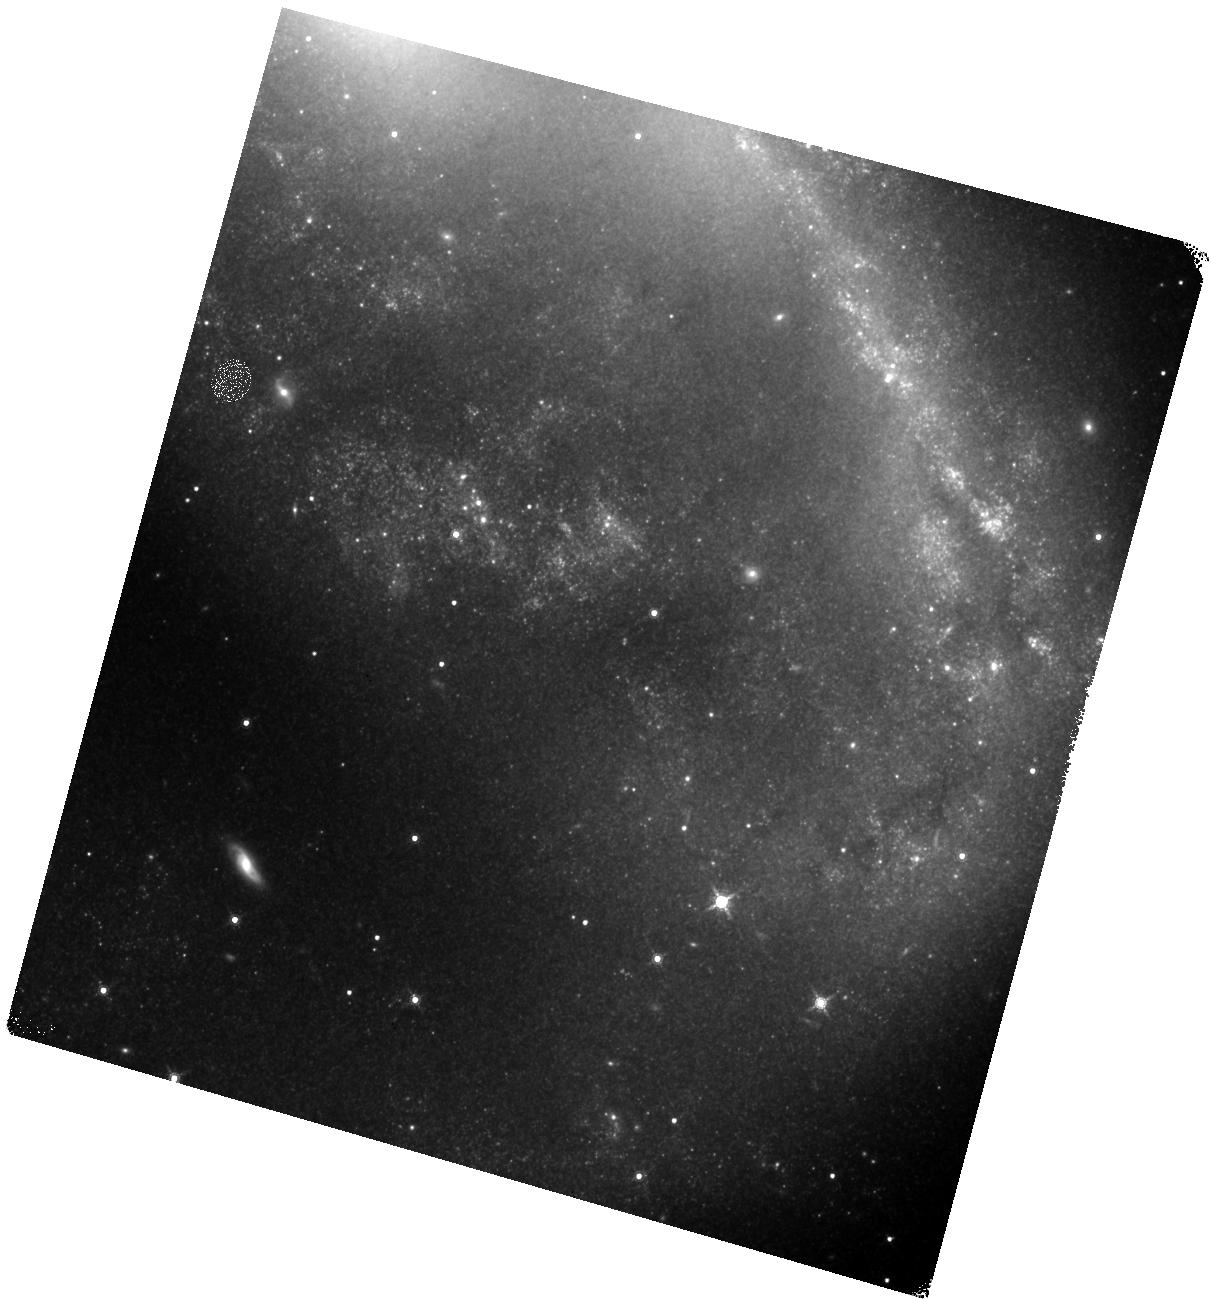
Target: NGC2442. Instrument: WFC3/IR. Filter: F160W. Exposure: 17 min. Observation ID: hst_13646_34_wfc3_ir_f160w_ick434

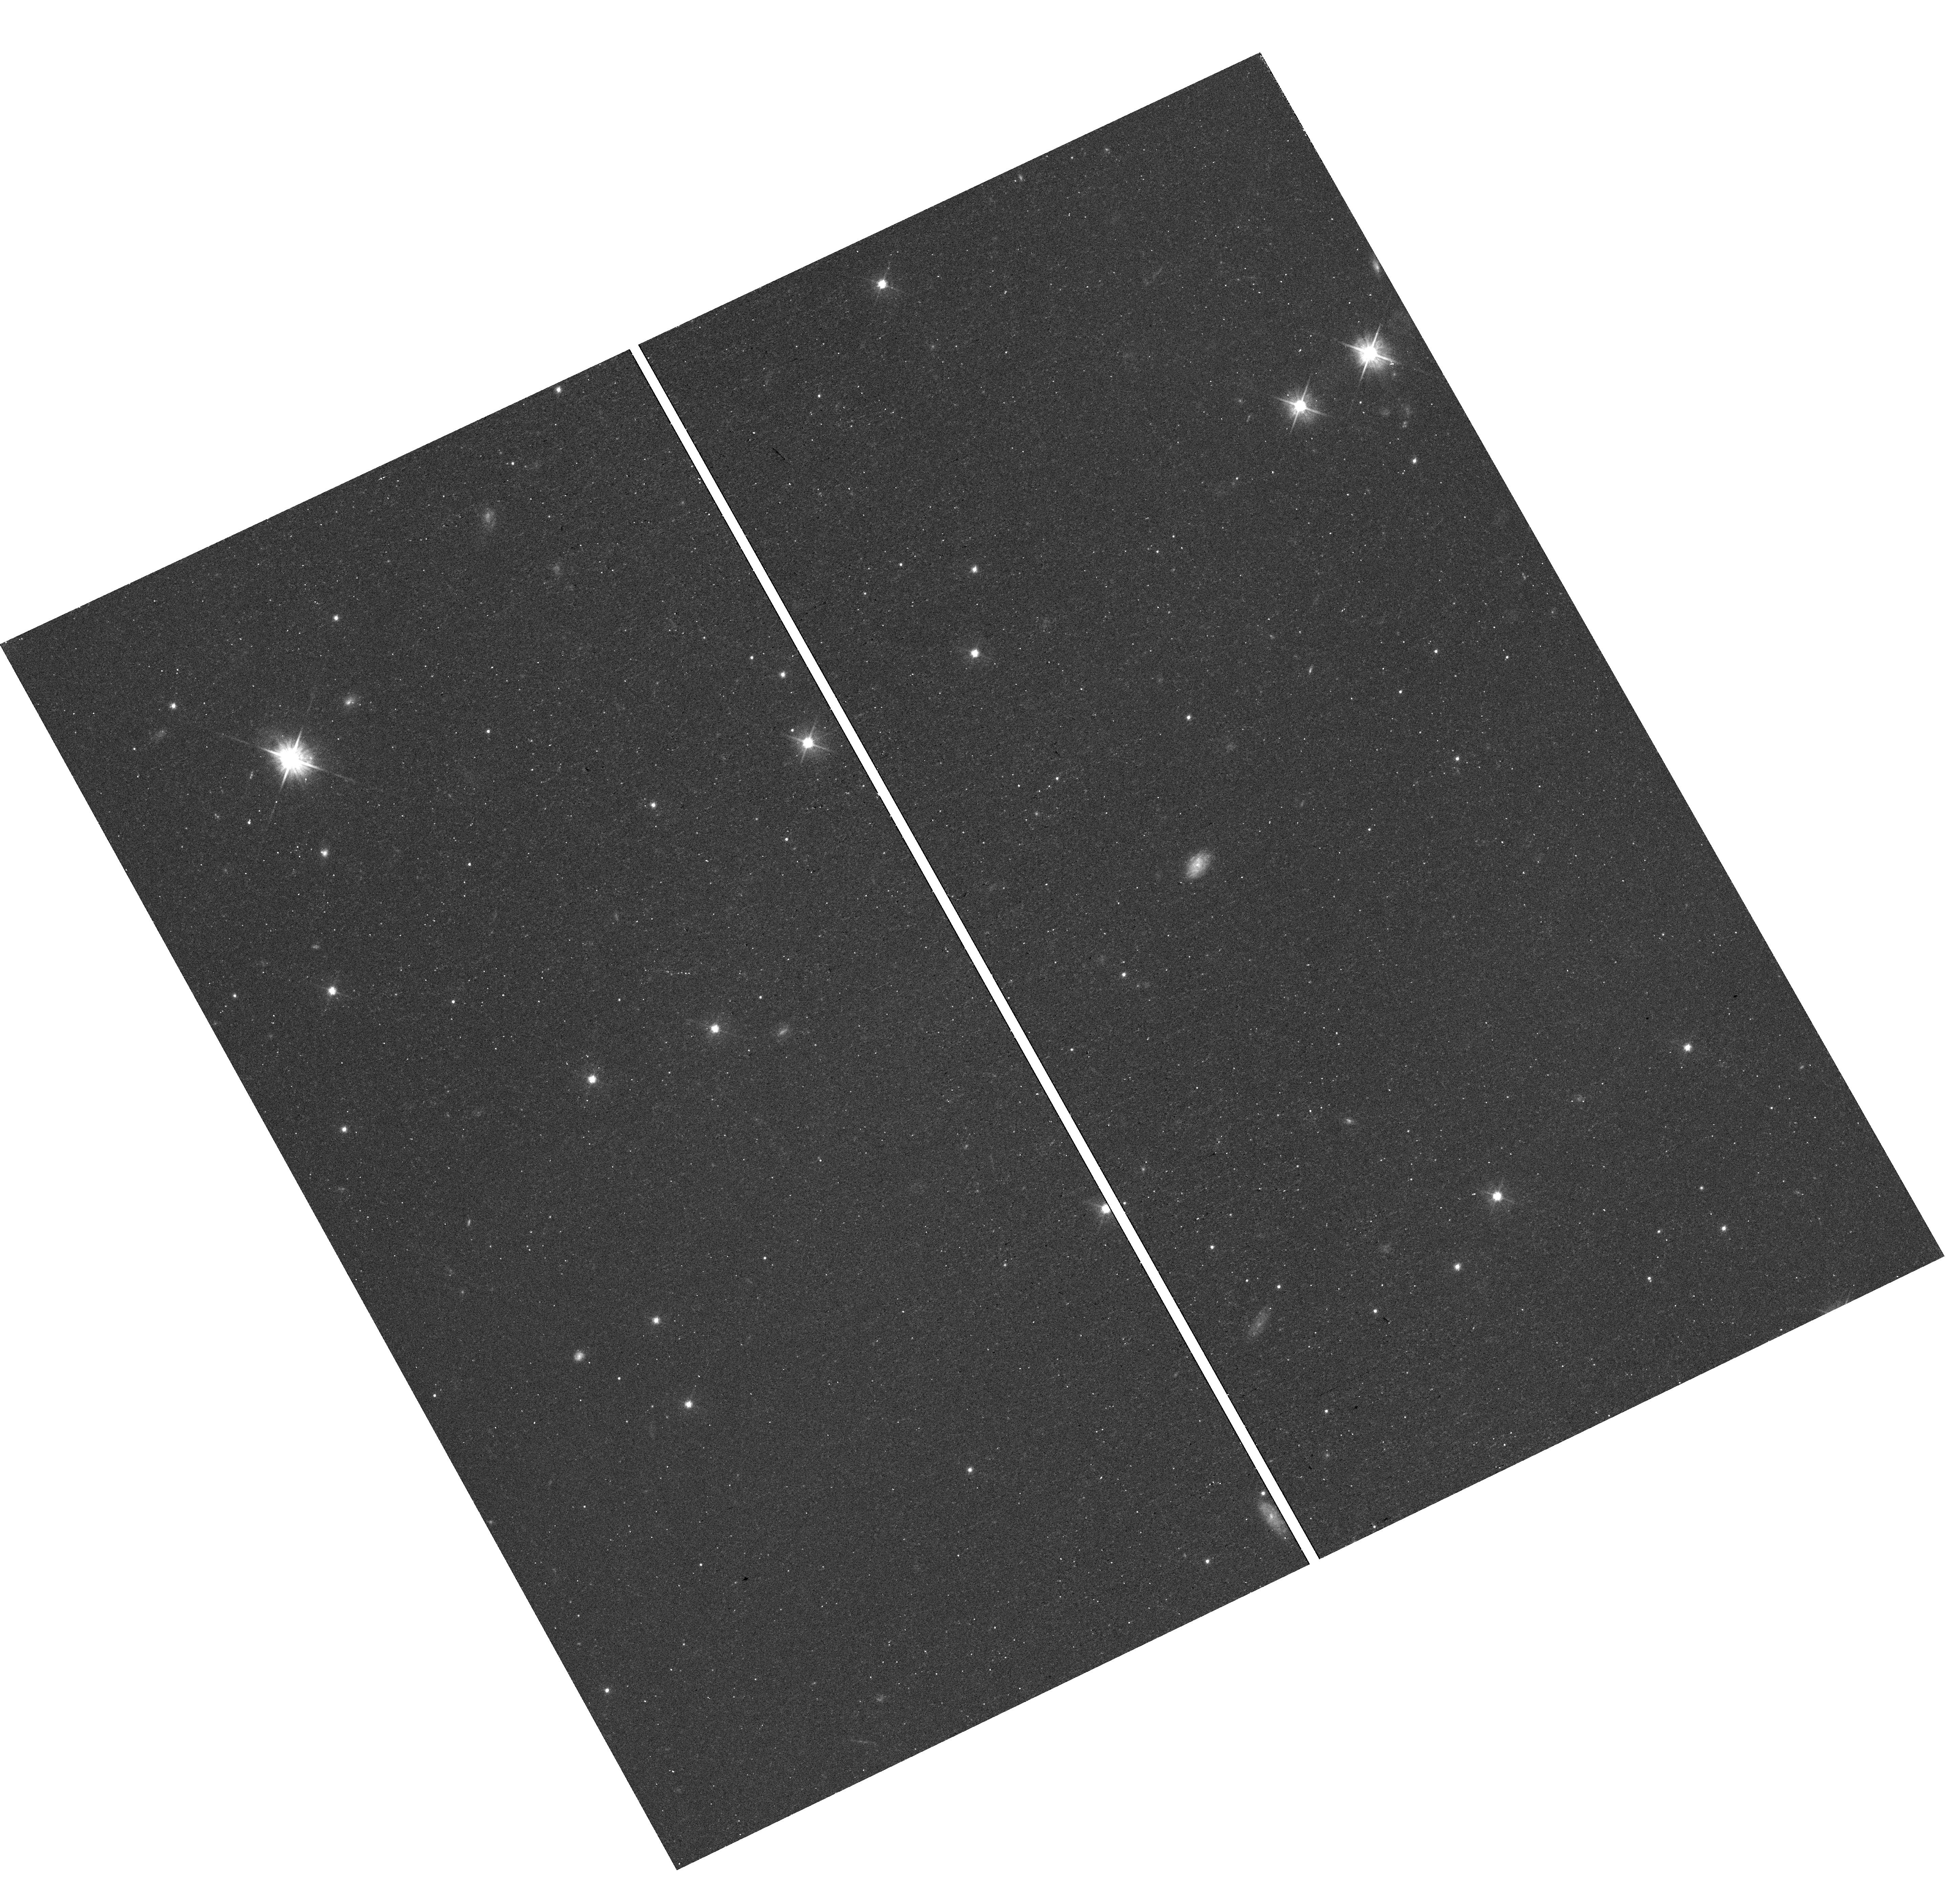
Target: field at RA 113.837°, Dec -69.470°. Instrument: WFC3/UVIS. Filter: F555W. Exposure: 16 min. Observation ID: hst_13646_20_wfc3_uvis_f555w_ick420

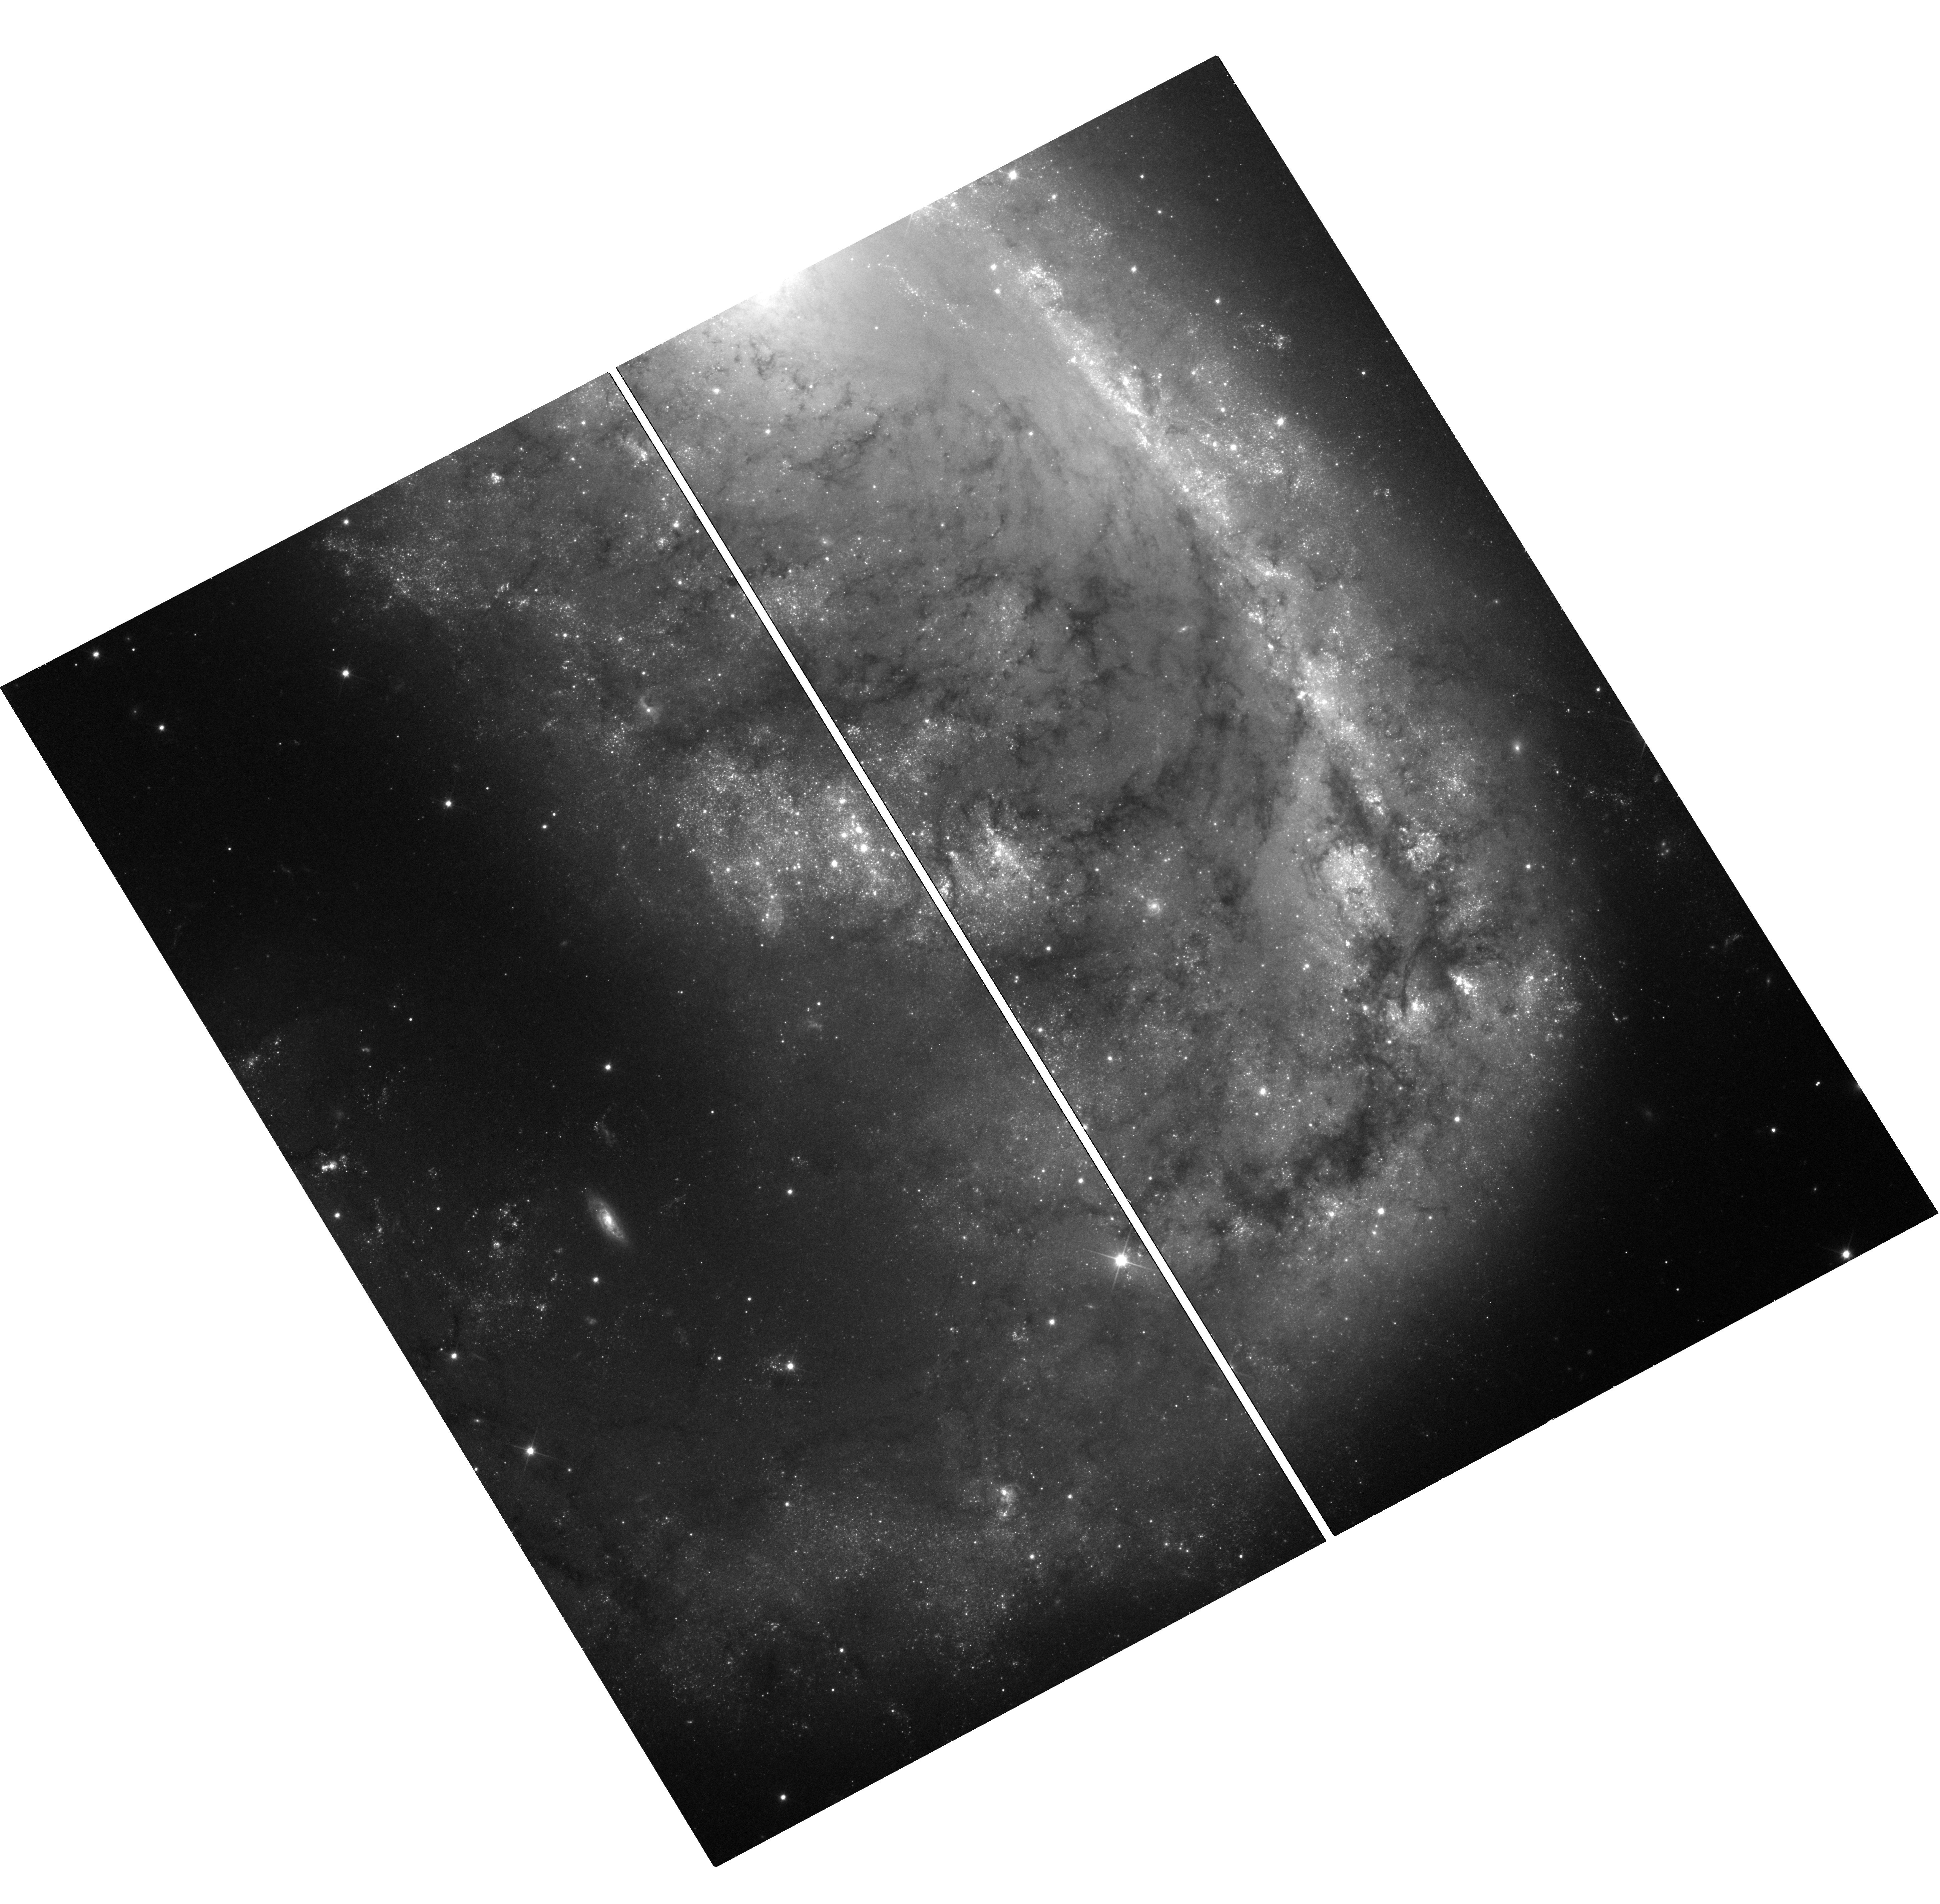
Target: NGC2442. Instrument: WFC3/UVIS. Filter: F350LP. Exposure: 21 min. Observation ID: hst_13646_40_wfc3_uvis_f350lp_ick440

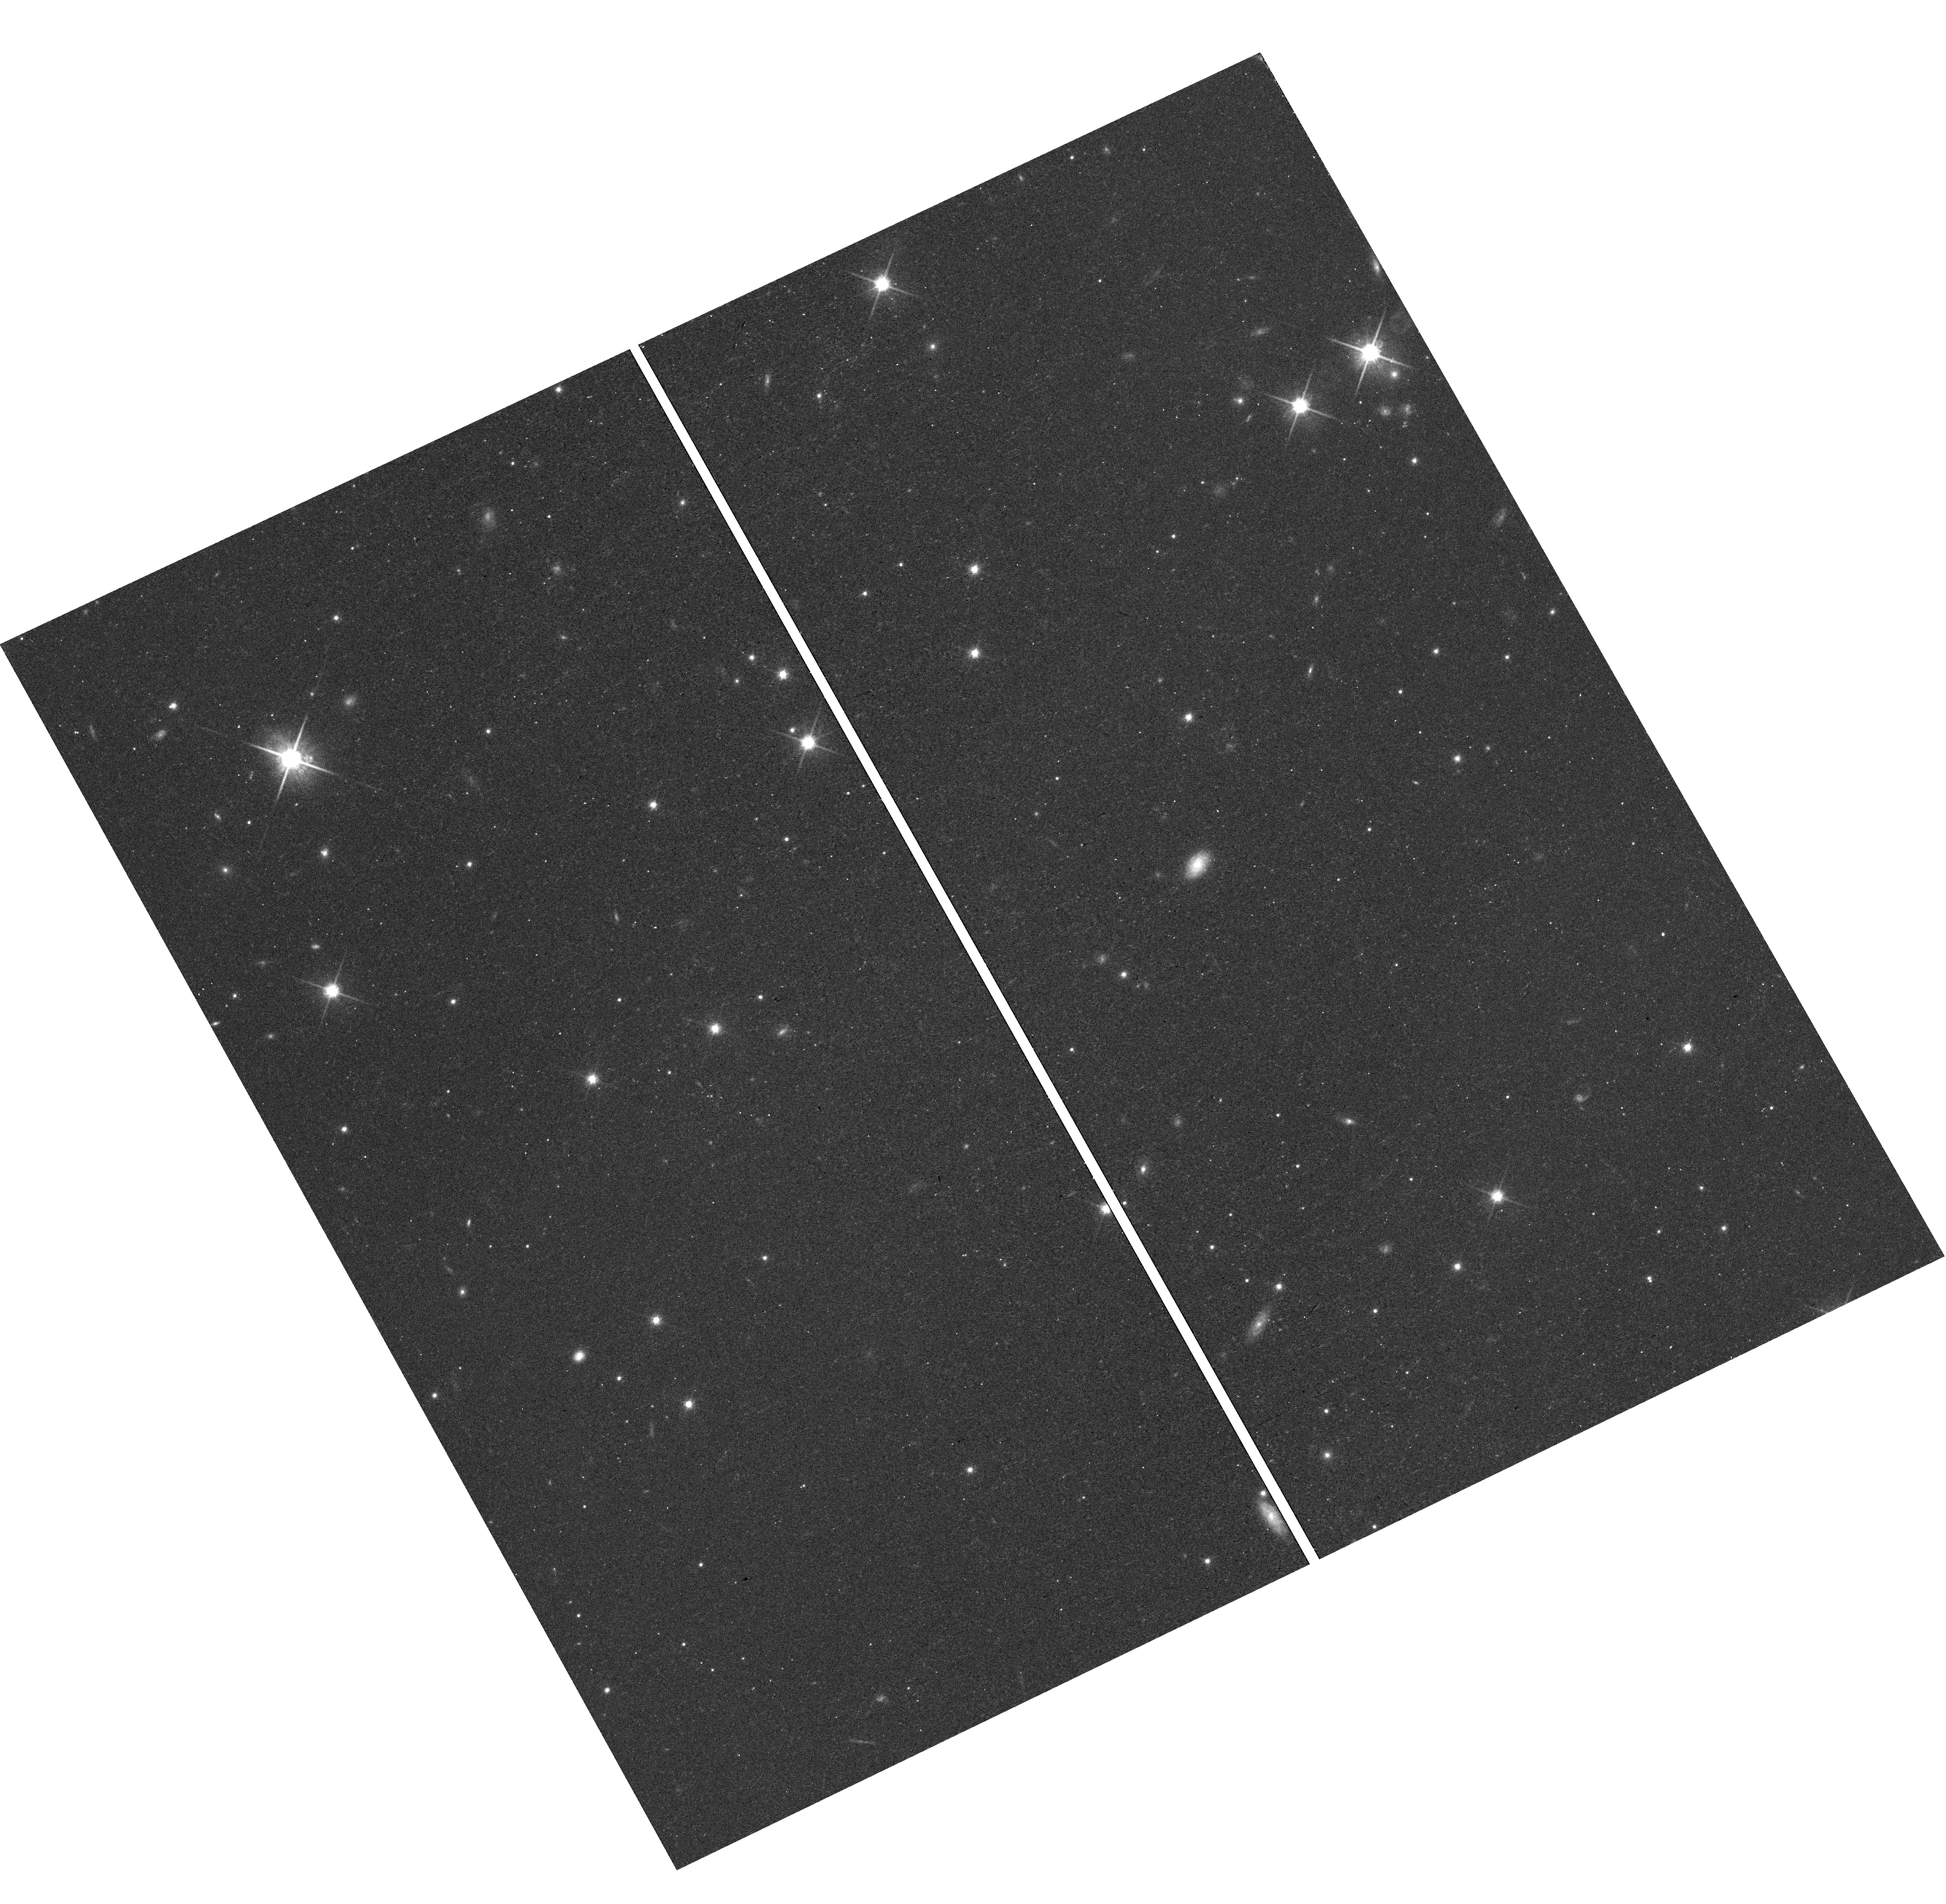
Target: field at RA 113.837°, Dec -69.470°. Instrument: WFC3/UVIS. Filter: F814W. Exposure: 16 min. Observation ID: hst_13646_20_wfc3_uvis_f814w_ick420

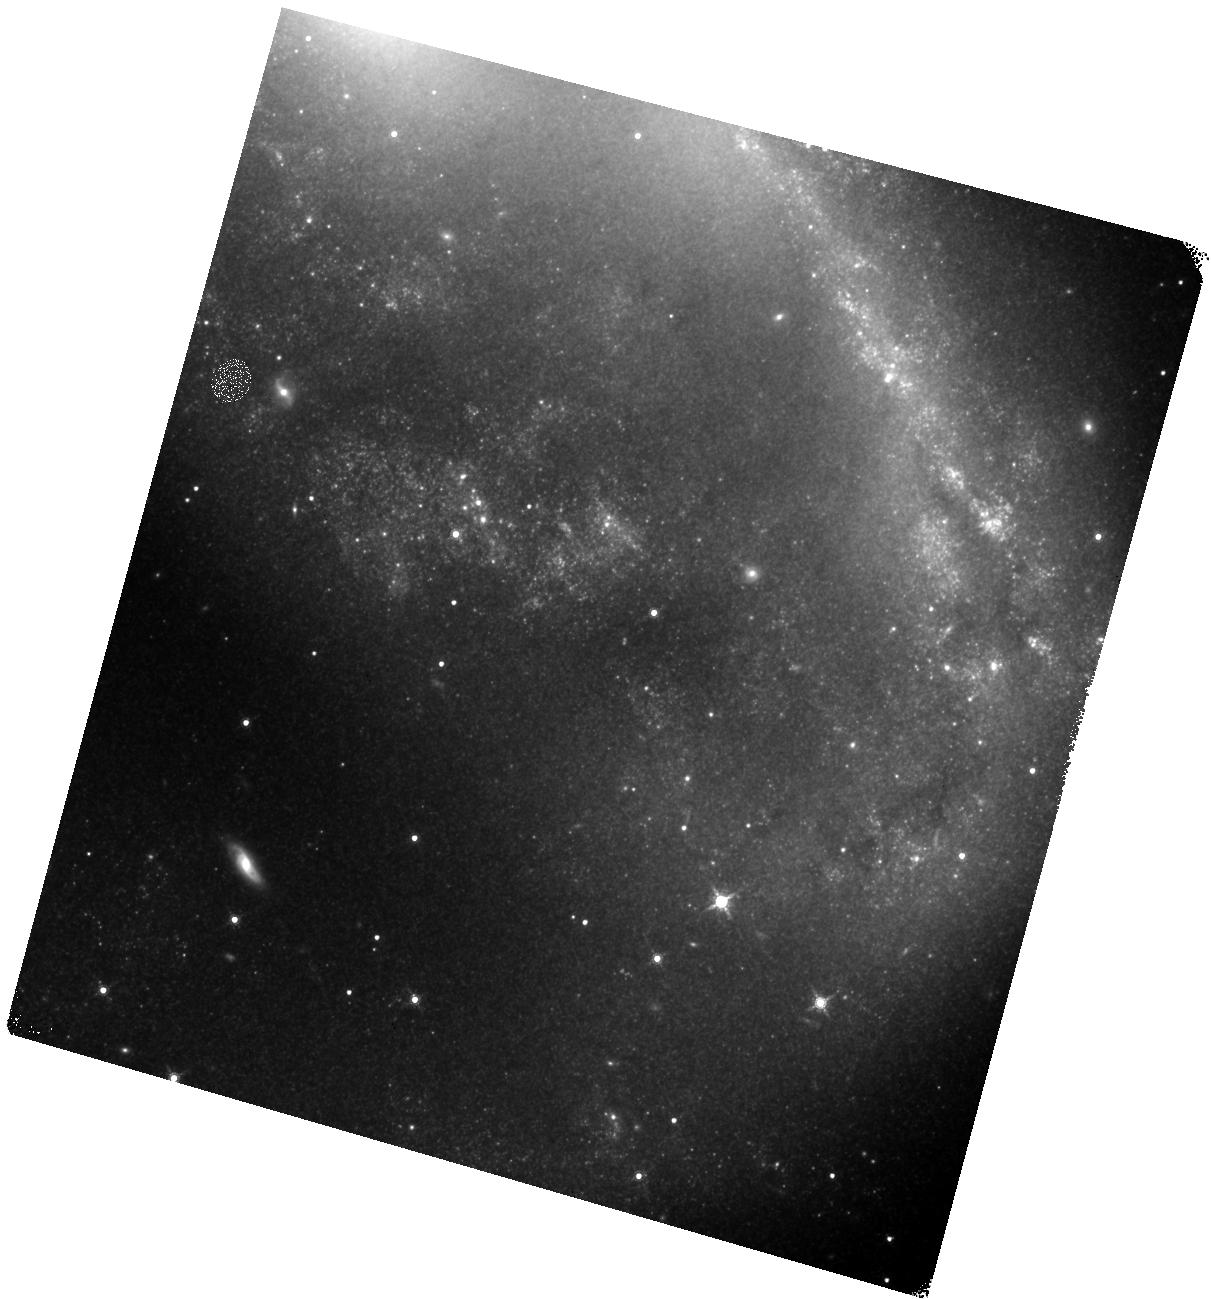
Target: NGC2442. Instrument: WFC3/IR. Filter: F160W. Exposure: 17 min. Observation ID: hst_13646_36_wfc3_ir_f160w_ick436

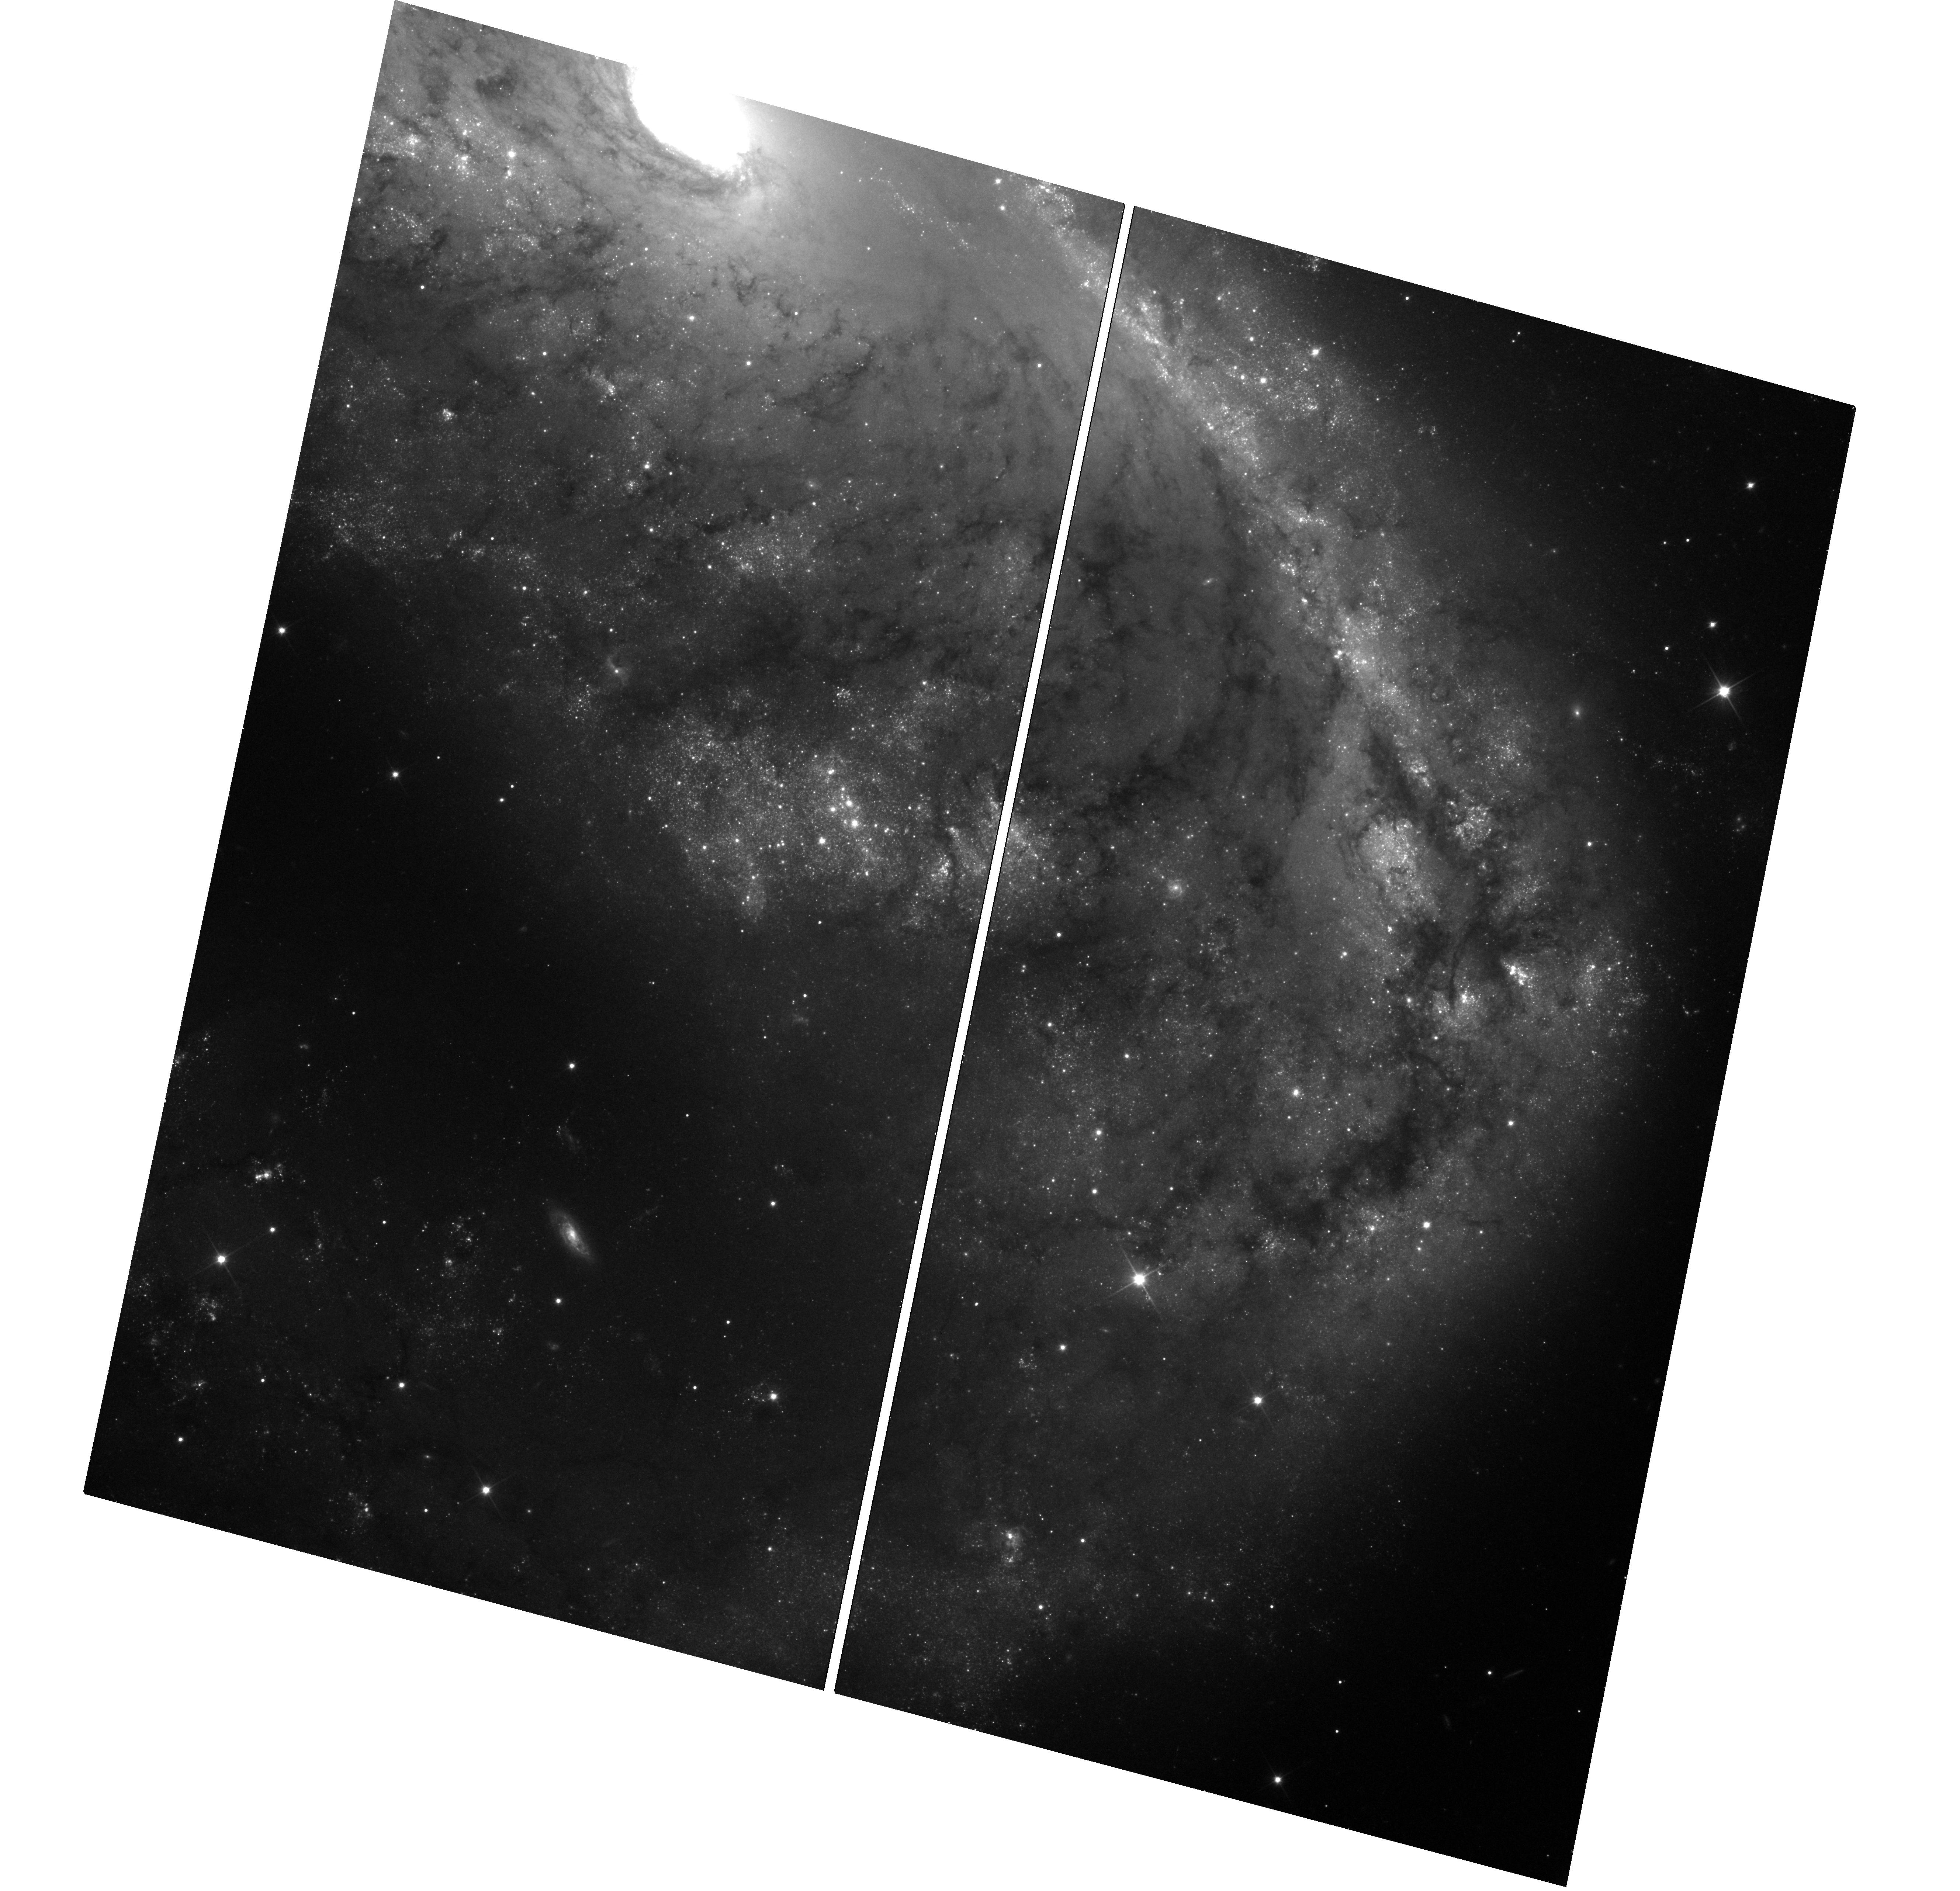
Target: NGC2442. Instrument: WFC3/UVIS. Filter: F350LP. Exposure: 21 min. Observation ID: hst_13646_35_wfc3_uvis_f350lp_ick435

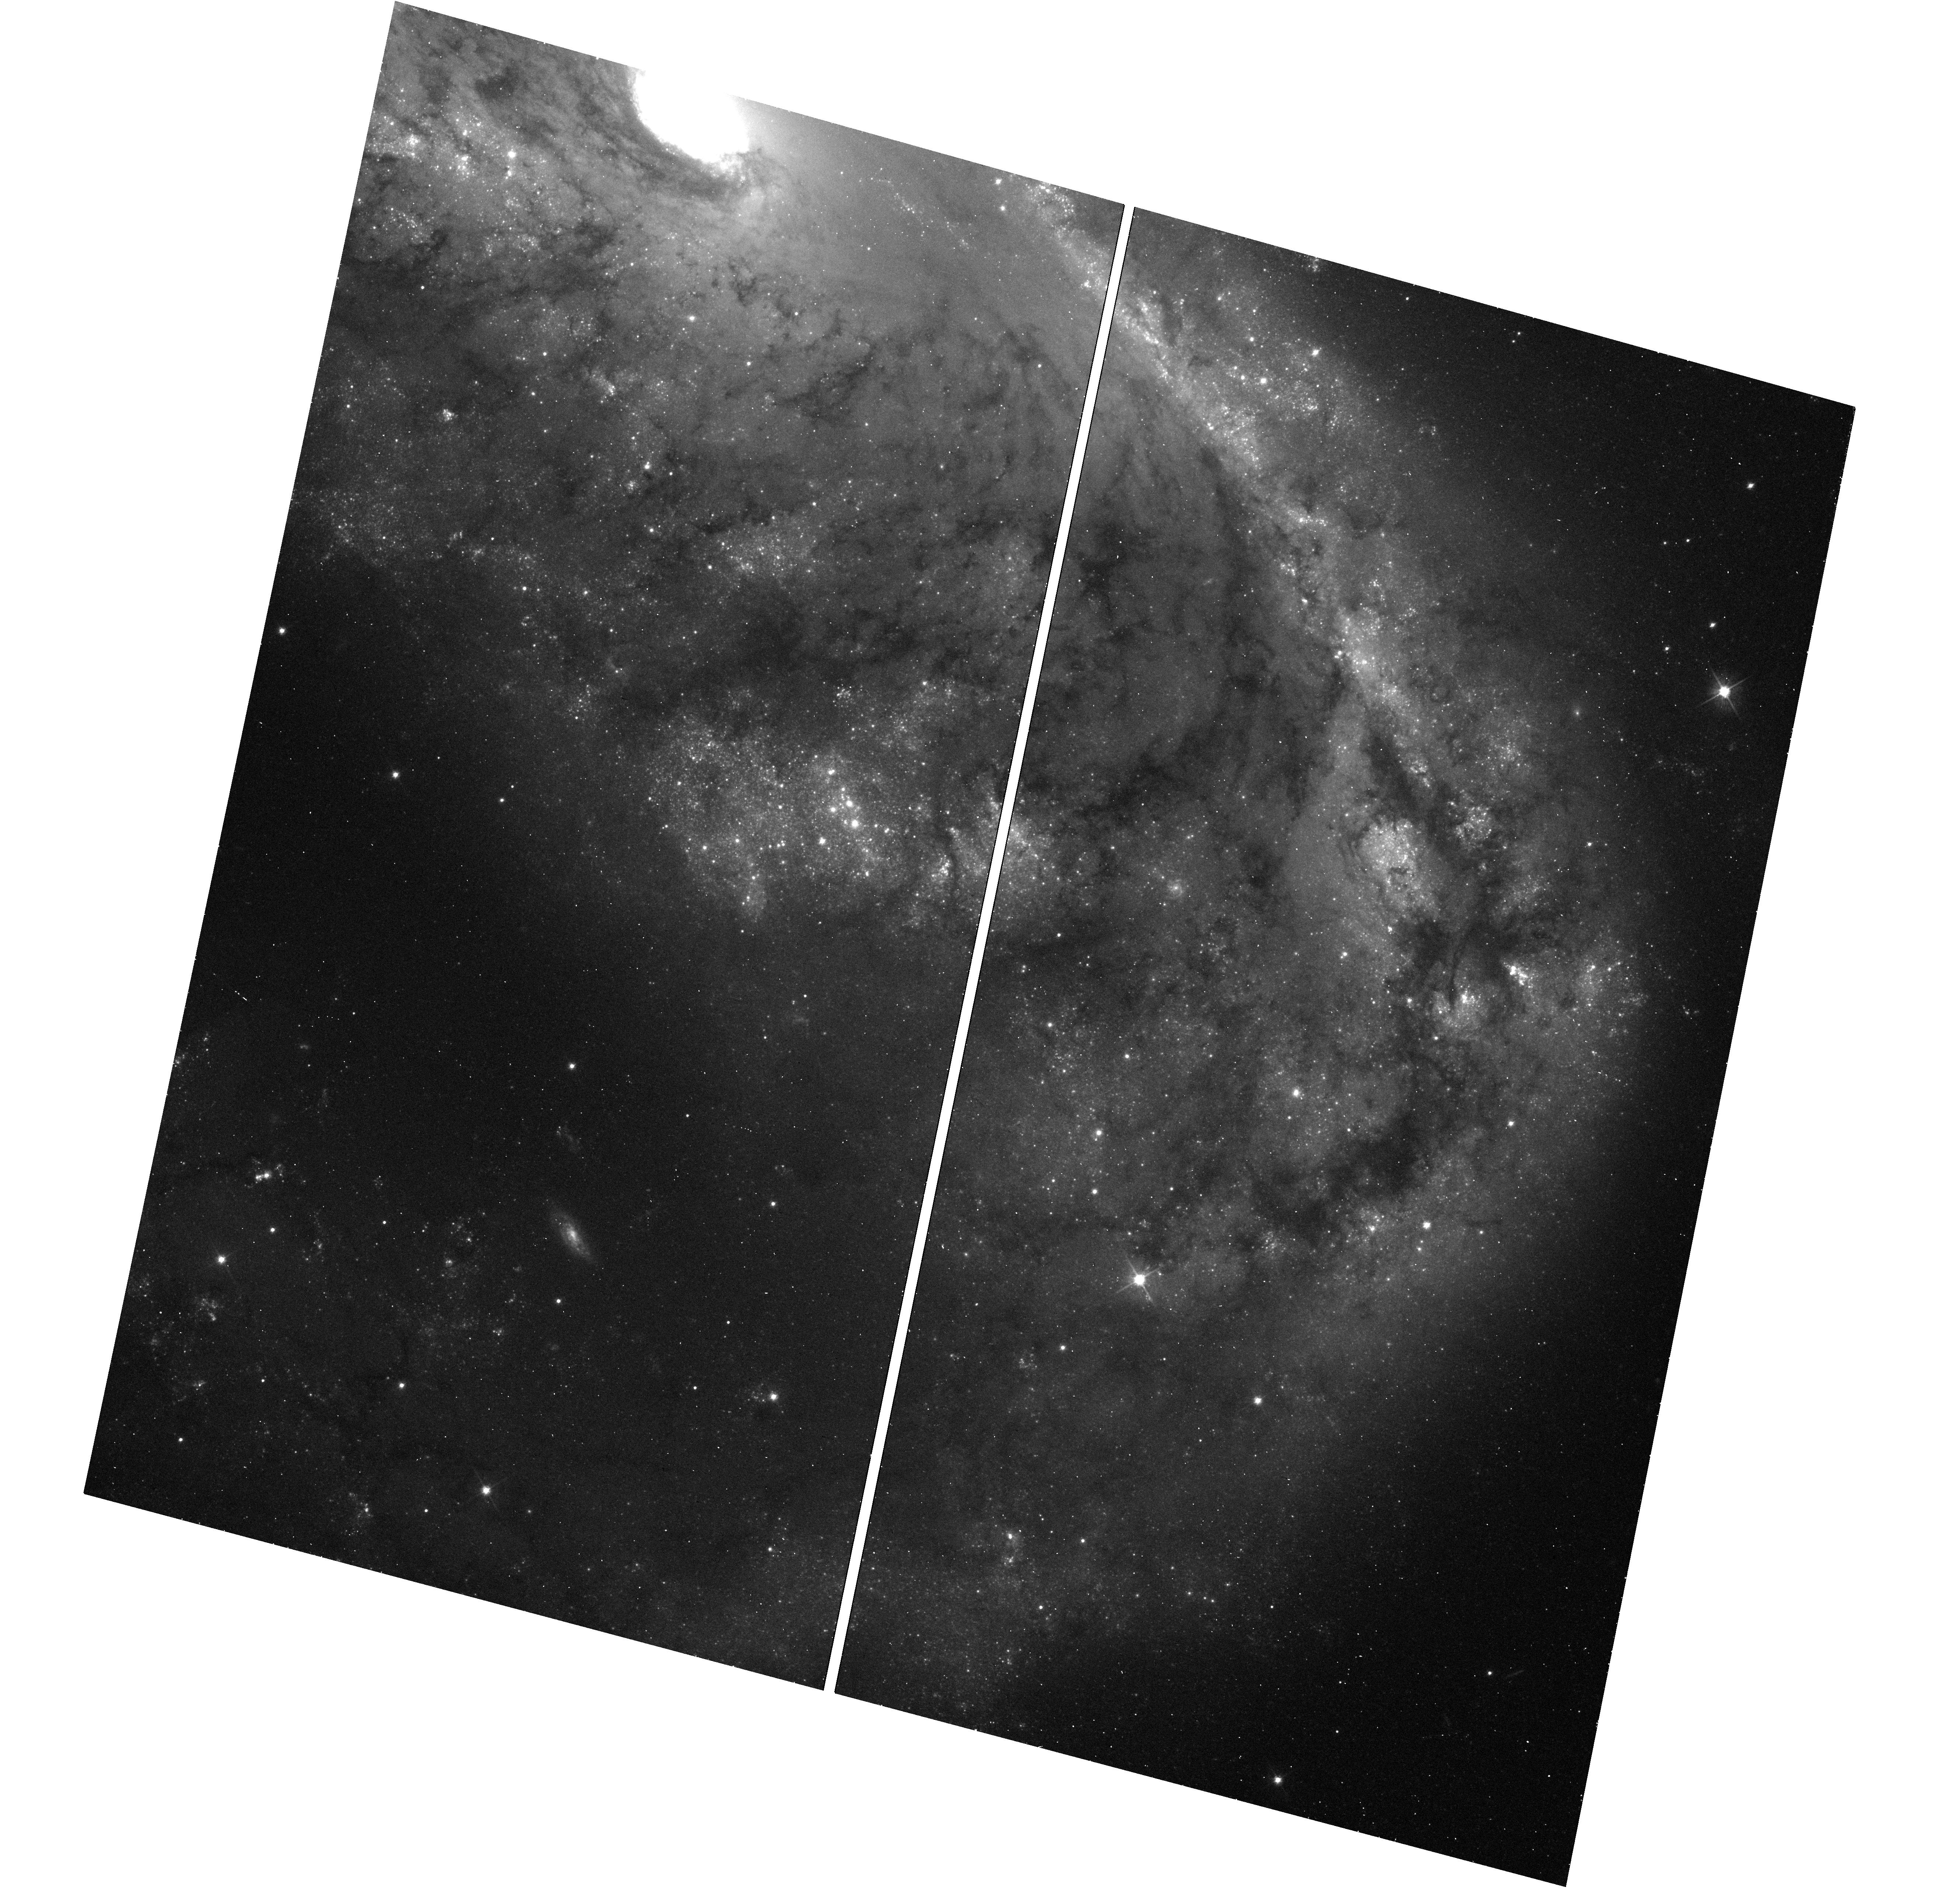
Target: NGC2442. Instrument: WFC3/UVIS. Filter: F555W. Exposure: 16 min. Observation ID: hst_13646_33_wfc3_uvis_f555w_ick433

Understanding the Progenitor Systems, Explosion Mechanisms, and Cosmological Utility of Type Ia Supernovae (PI: Foley, Ryan)

Despite using Type Ia supernovae (SN Ia) to precisely measure cosmological parameters, we still do not know basic facts about the progenitor systems and explosions. Theory suggests that SN Ia progenitor metallicity is correlated with its peak luminosity, but not its light-curve shape. As a result, this effect should lead to an increased Hubble scatter, reducing the precision with which we measure distances. If the average progenitor metallicity changes with redshift, cosmological measurements could be biased. Models also indicate that changing the progenitor metallicity will have little effect on the appearance of optical SN data, but significantly change UV spectra. These data can only be obtained with HST. We recently published the first detection of 2 SN Ia with different progenitor metallicities. These "twin" SN had nearly identical optical spectra and light-curve shapes, but different UV spectra and peak luminosities, consistent with the models. We now must increase the sample of SN Ia with UV spectral time series to investigate the impact of metallicity on SN properties. To do this, we plan to obtain UV spectral time series of 3 SN Ia, nearly doubling the sample. UV observations are critical to the understanding of SN Ia explosions and progenitors. This is our best opportunity to further our understanding of SN Ia while directly improving the utility of SN Ia for cosmology. Using parallel observations, we will obtain Cepheid distances to a subset of the SN for free, providing precise SN luminosities and a better measurement of the Hubble constant. The UV Initiative is an excellent opportunity for HST to address significant questions in SN physics and cosmology.